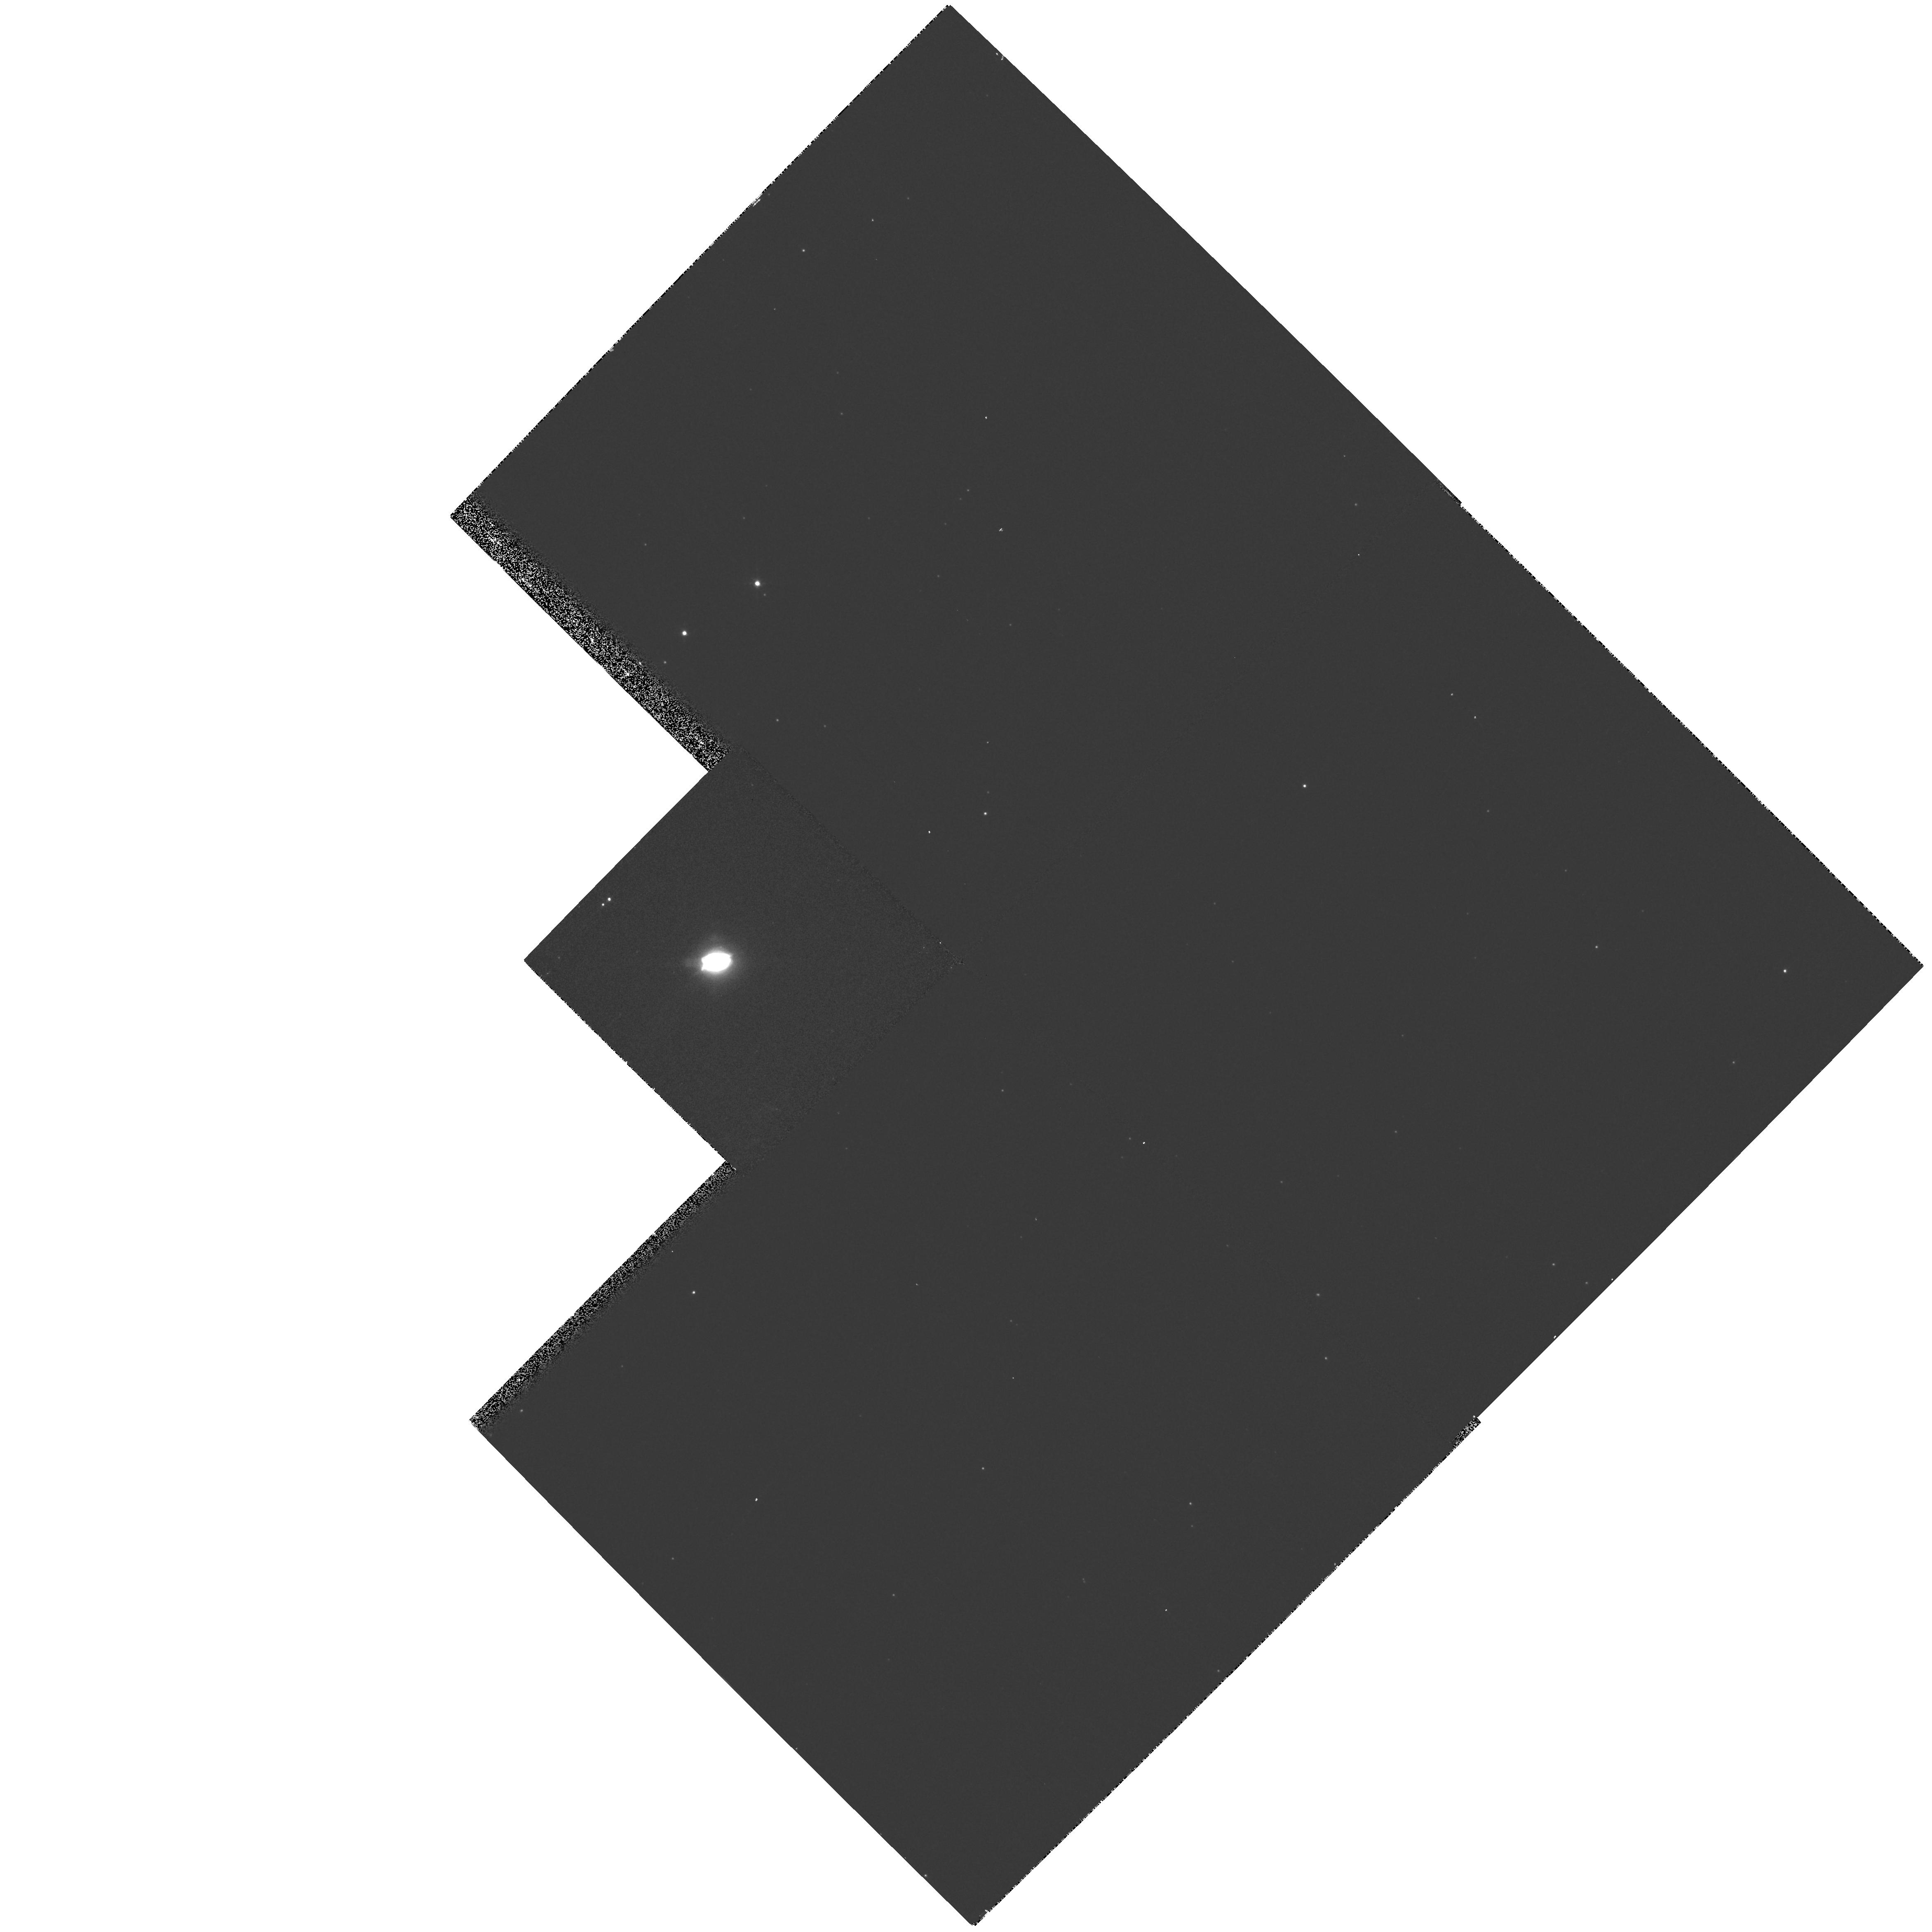
Target: PK089-05D1
Instrument: WFPC2/PC
Filter: F656N
Exposure: 4 min
Observation ID: hst_8307_02_wfpc2_pc_f656n_u59b02

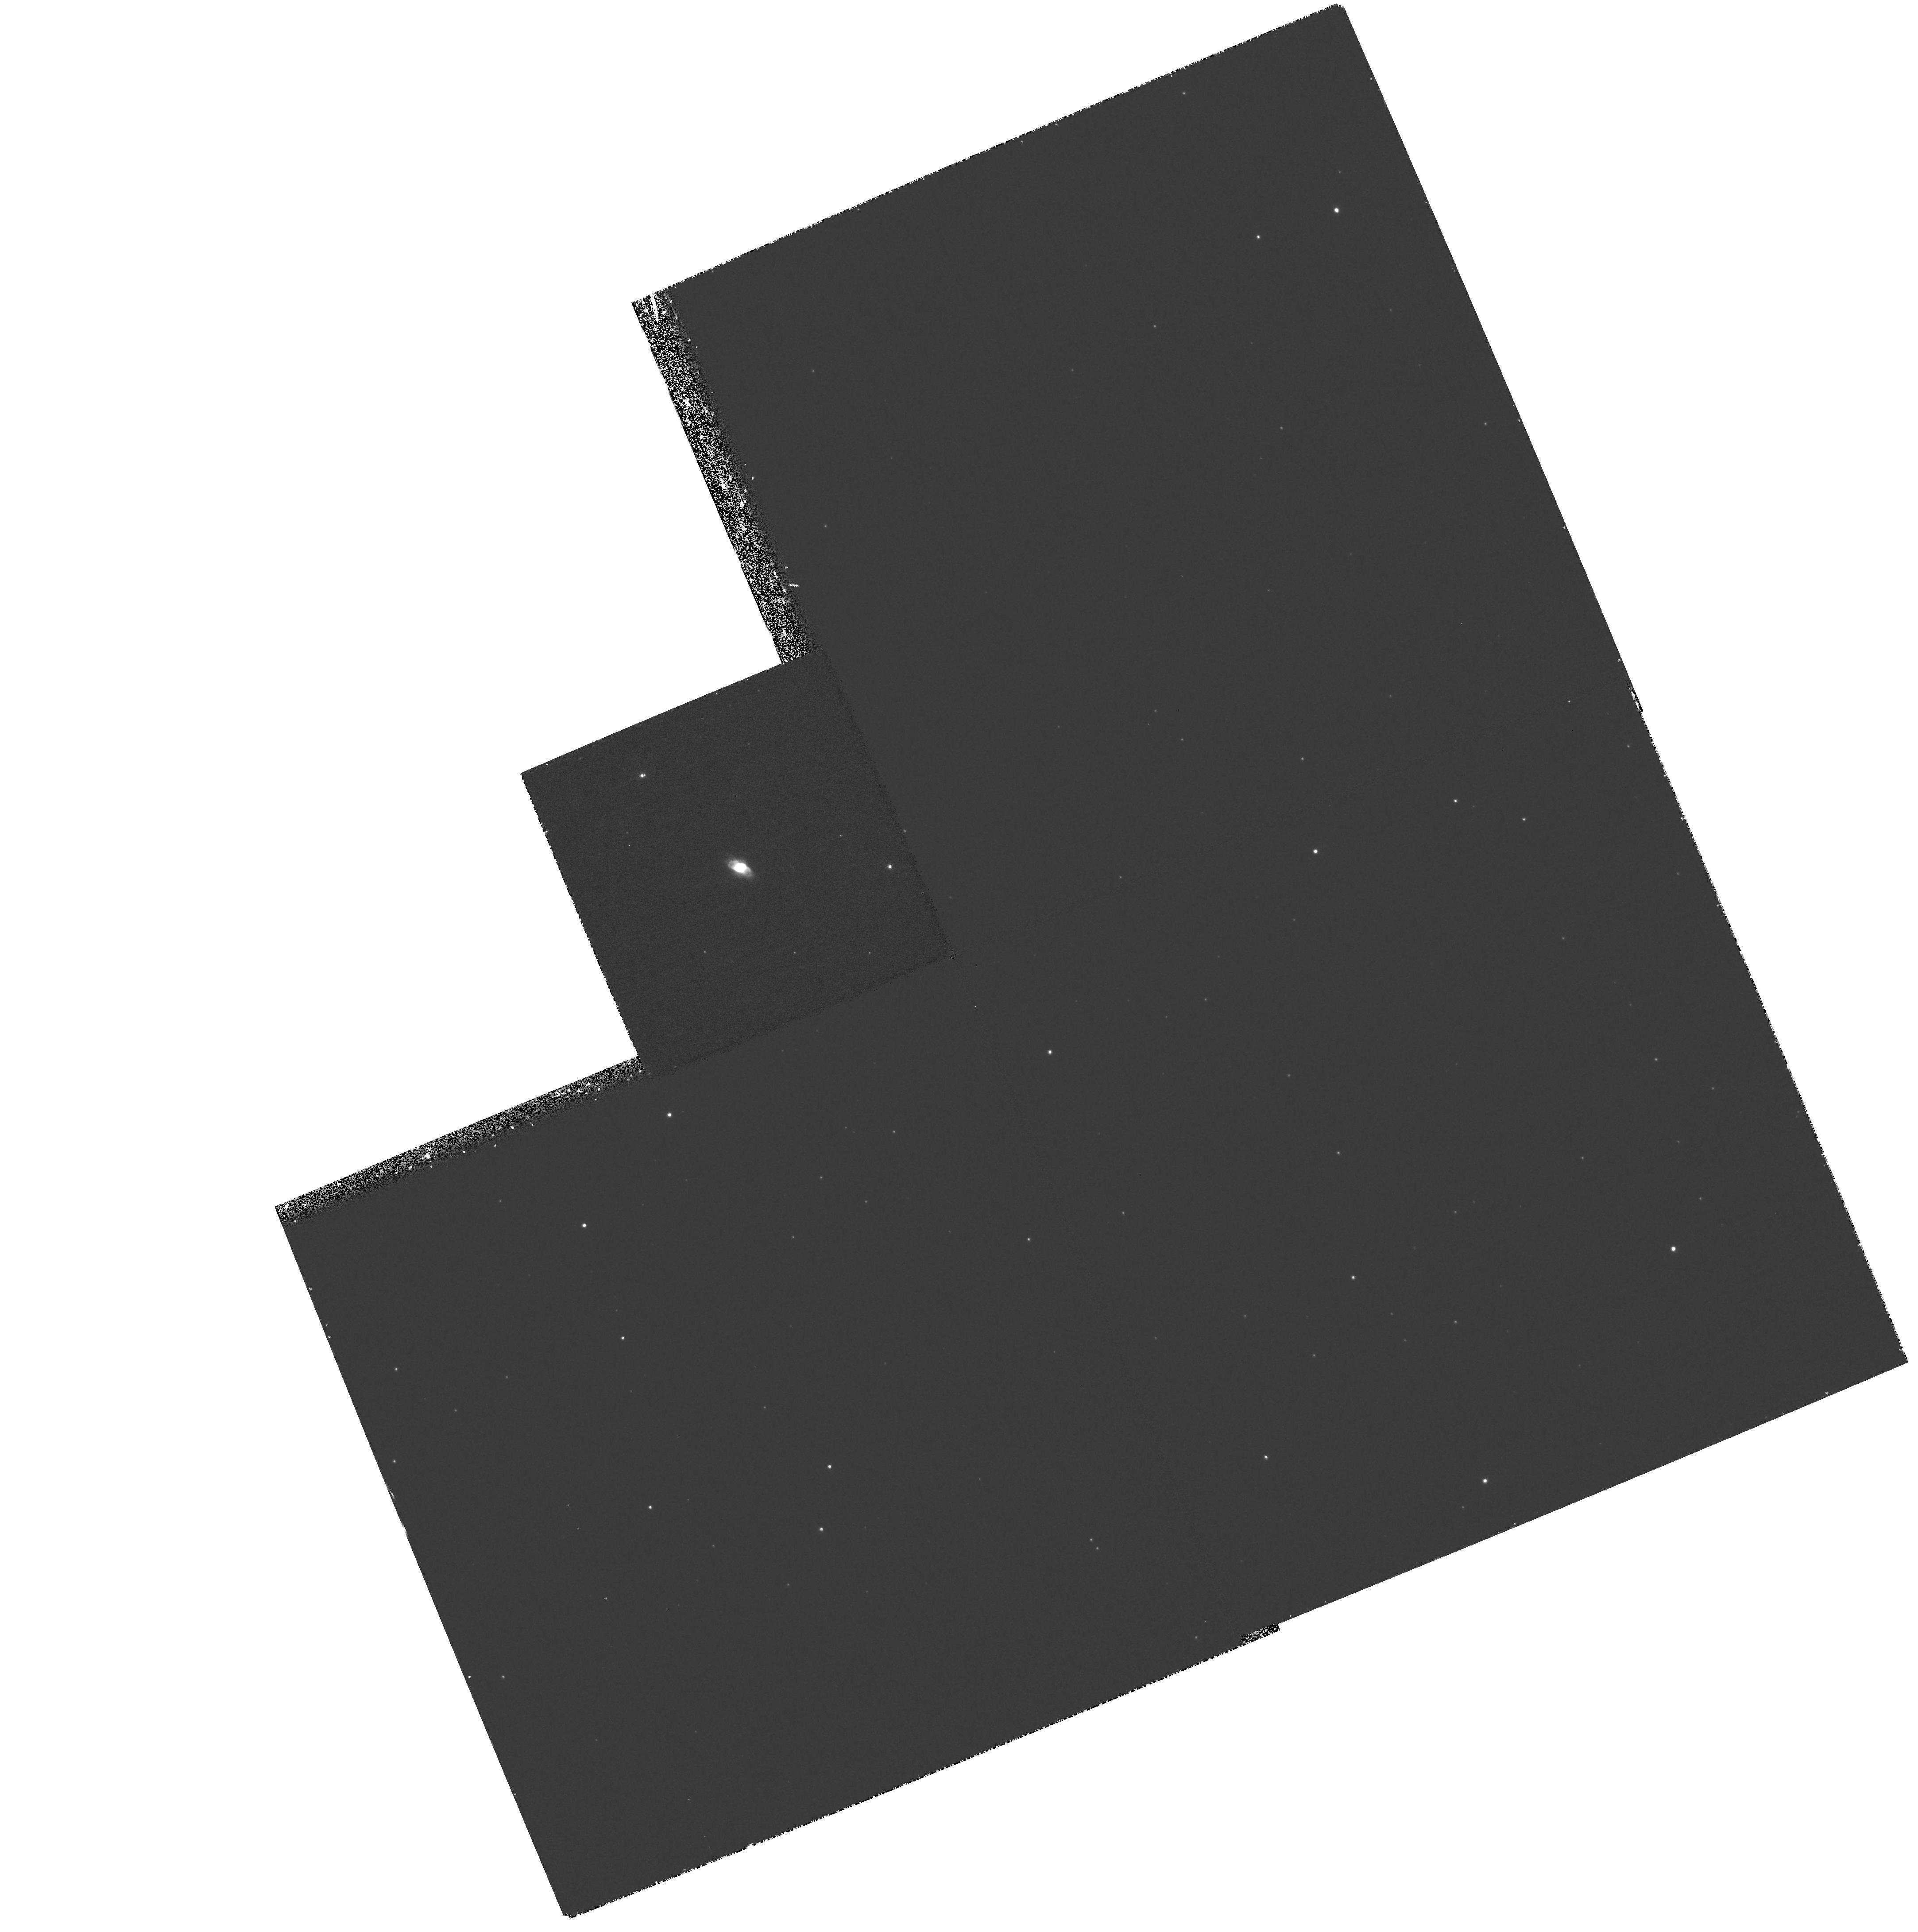
Target: PK057-01D1
Instrument: WFPC2/PC
Filter: F502N
Exposure: 30 min
Observation ID: hst_8307_07_wfpc2_pc_f502n_u59b07

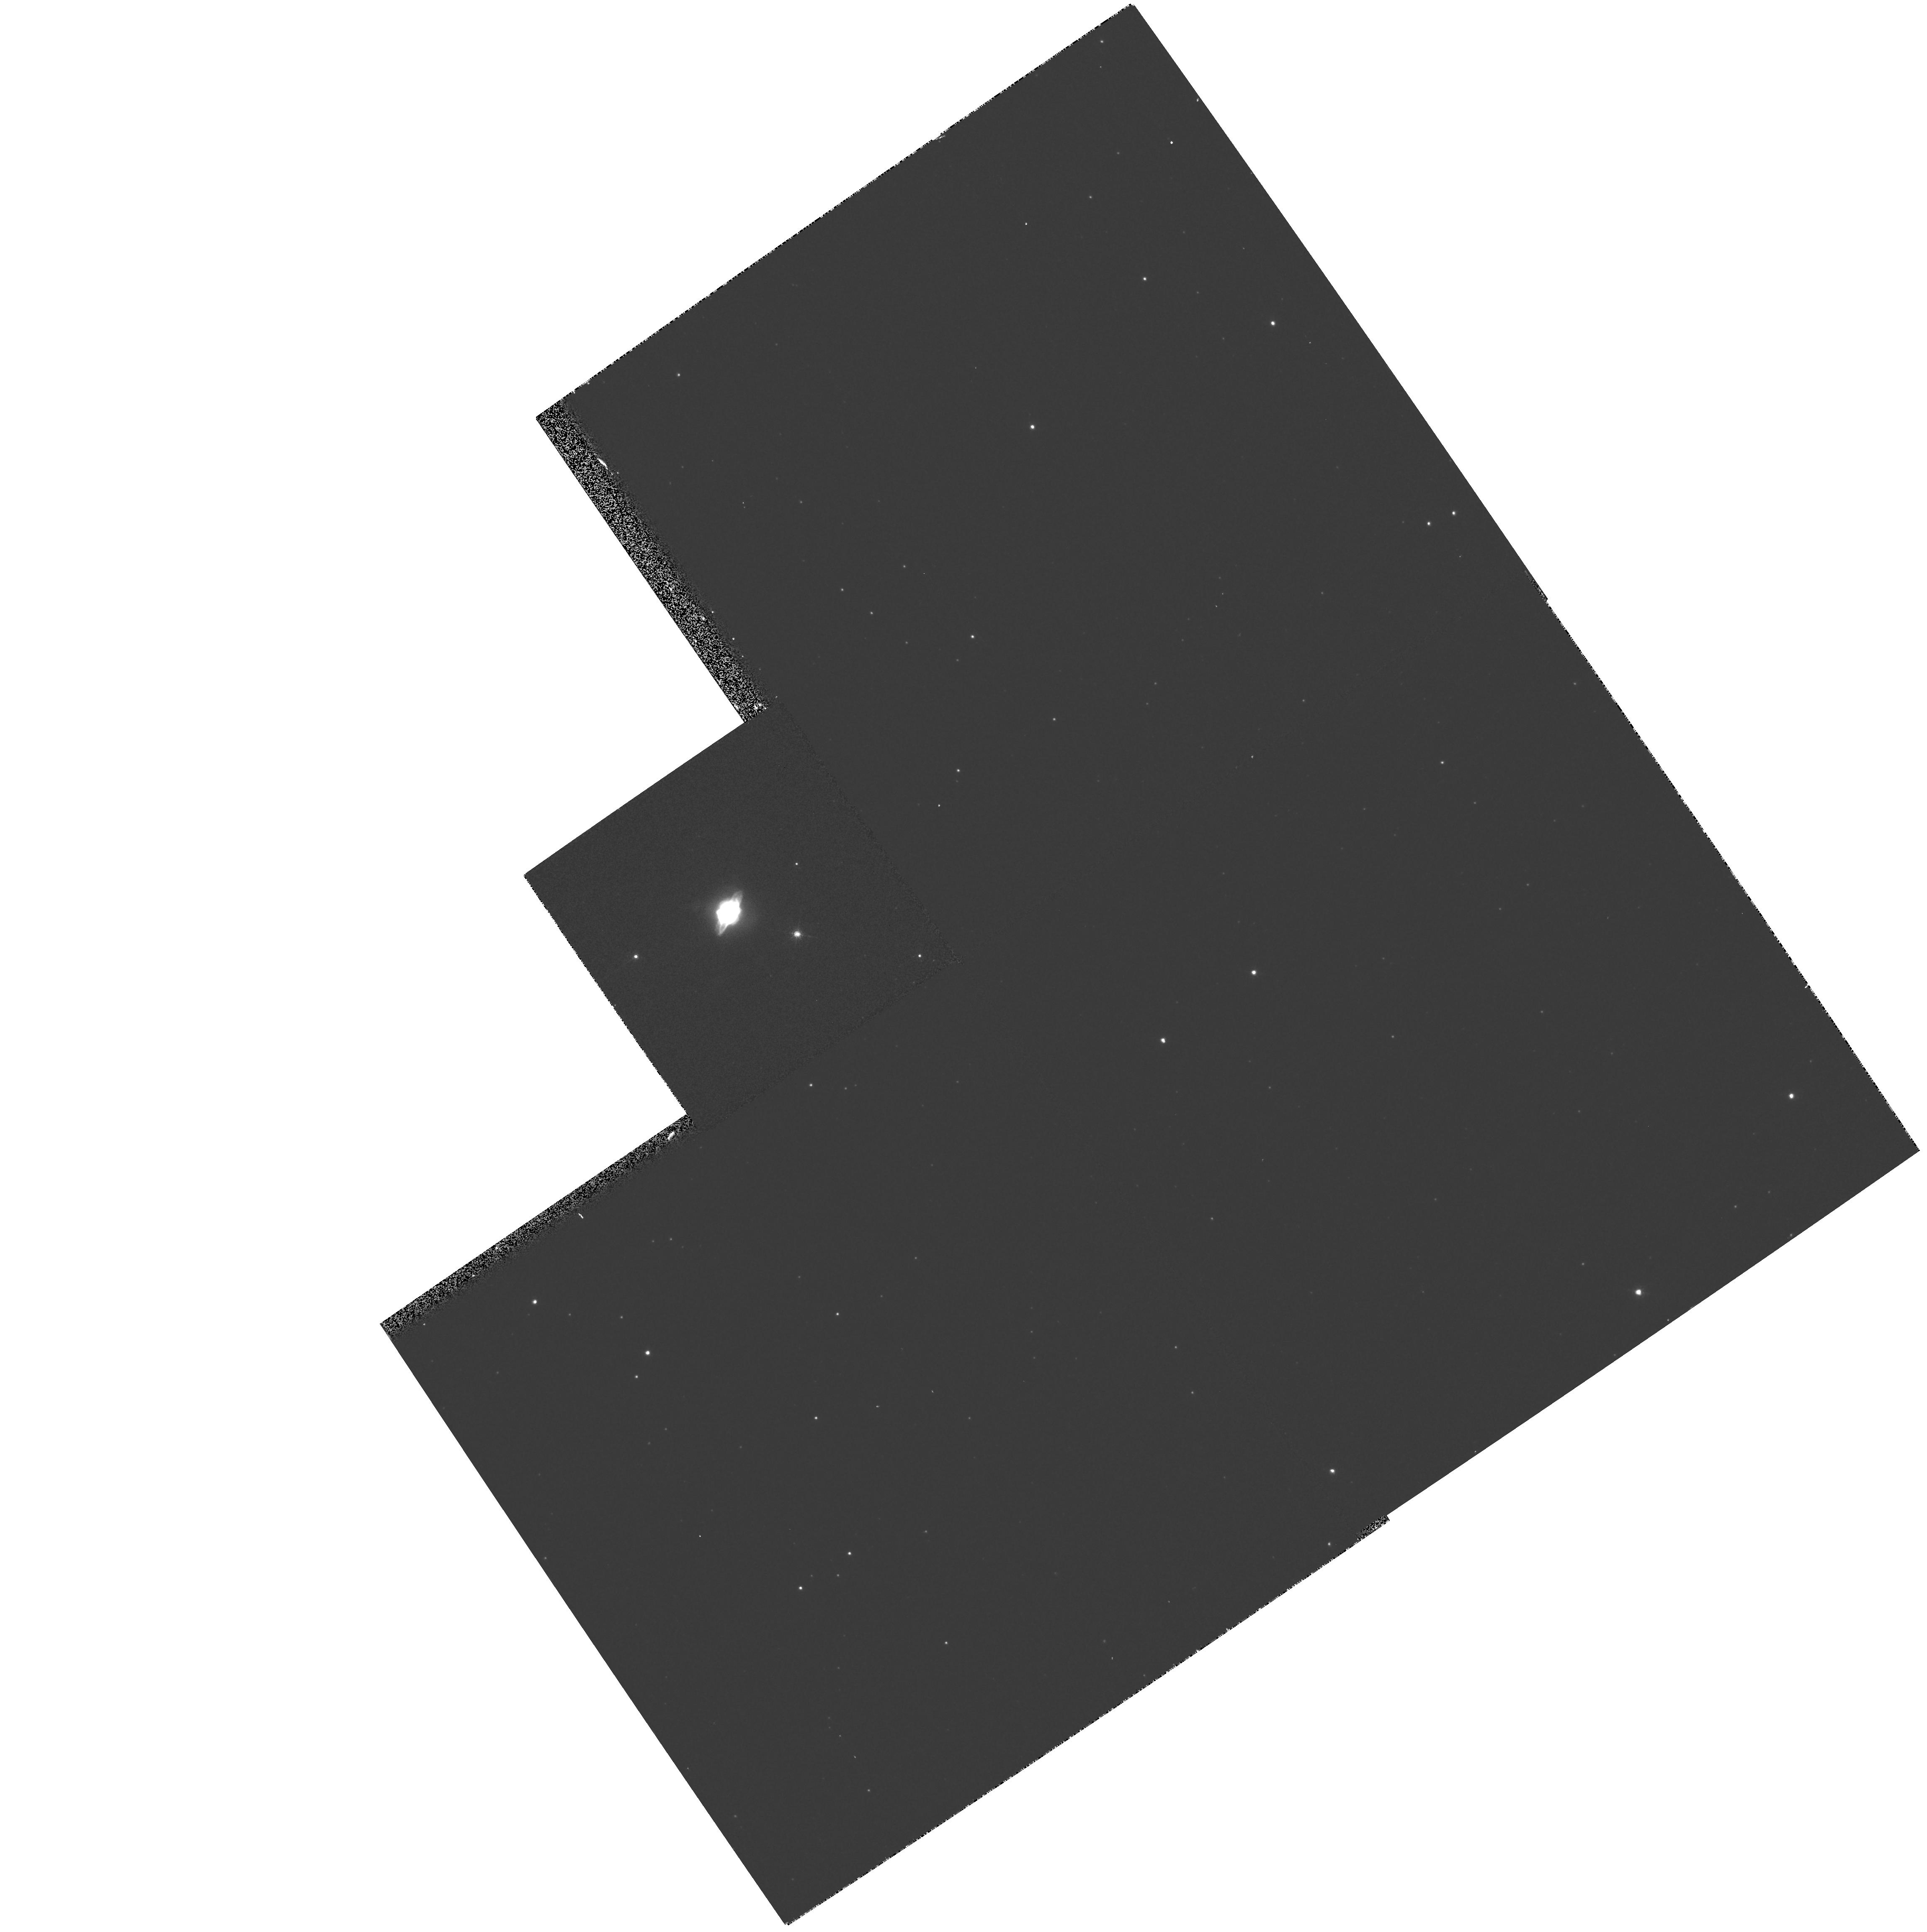
Target: PK019-05D1
Instrument: WFPC2/PC
Filter: F656N
Exposure: 4 min
Observation ID: hst_8307_03_wfpc2_pc_f656n_u59b03

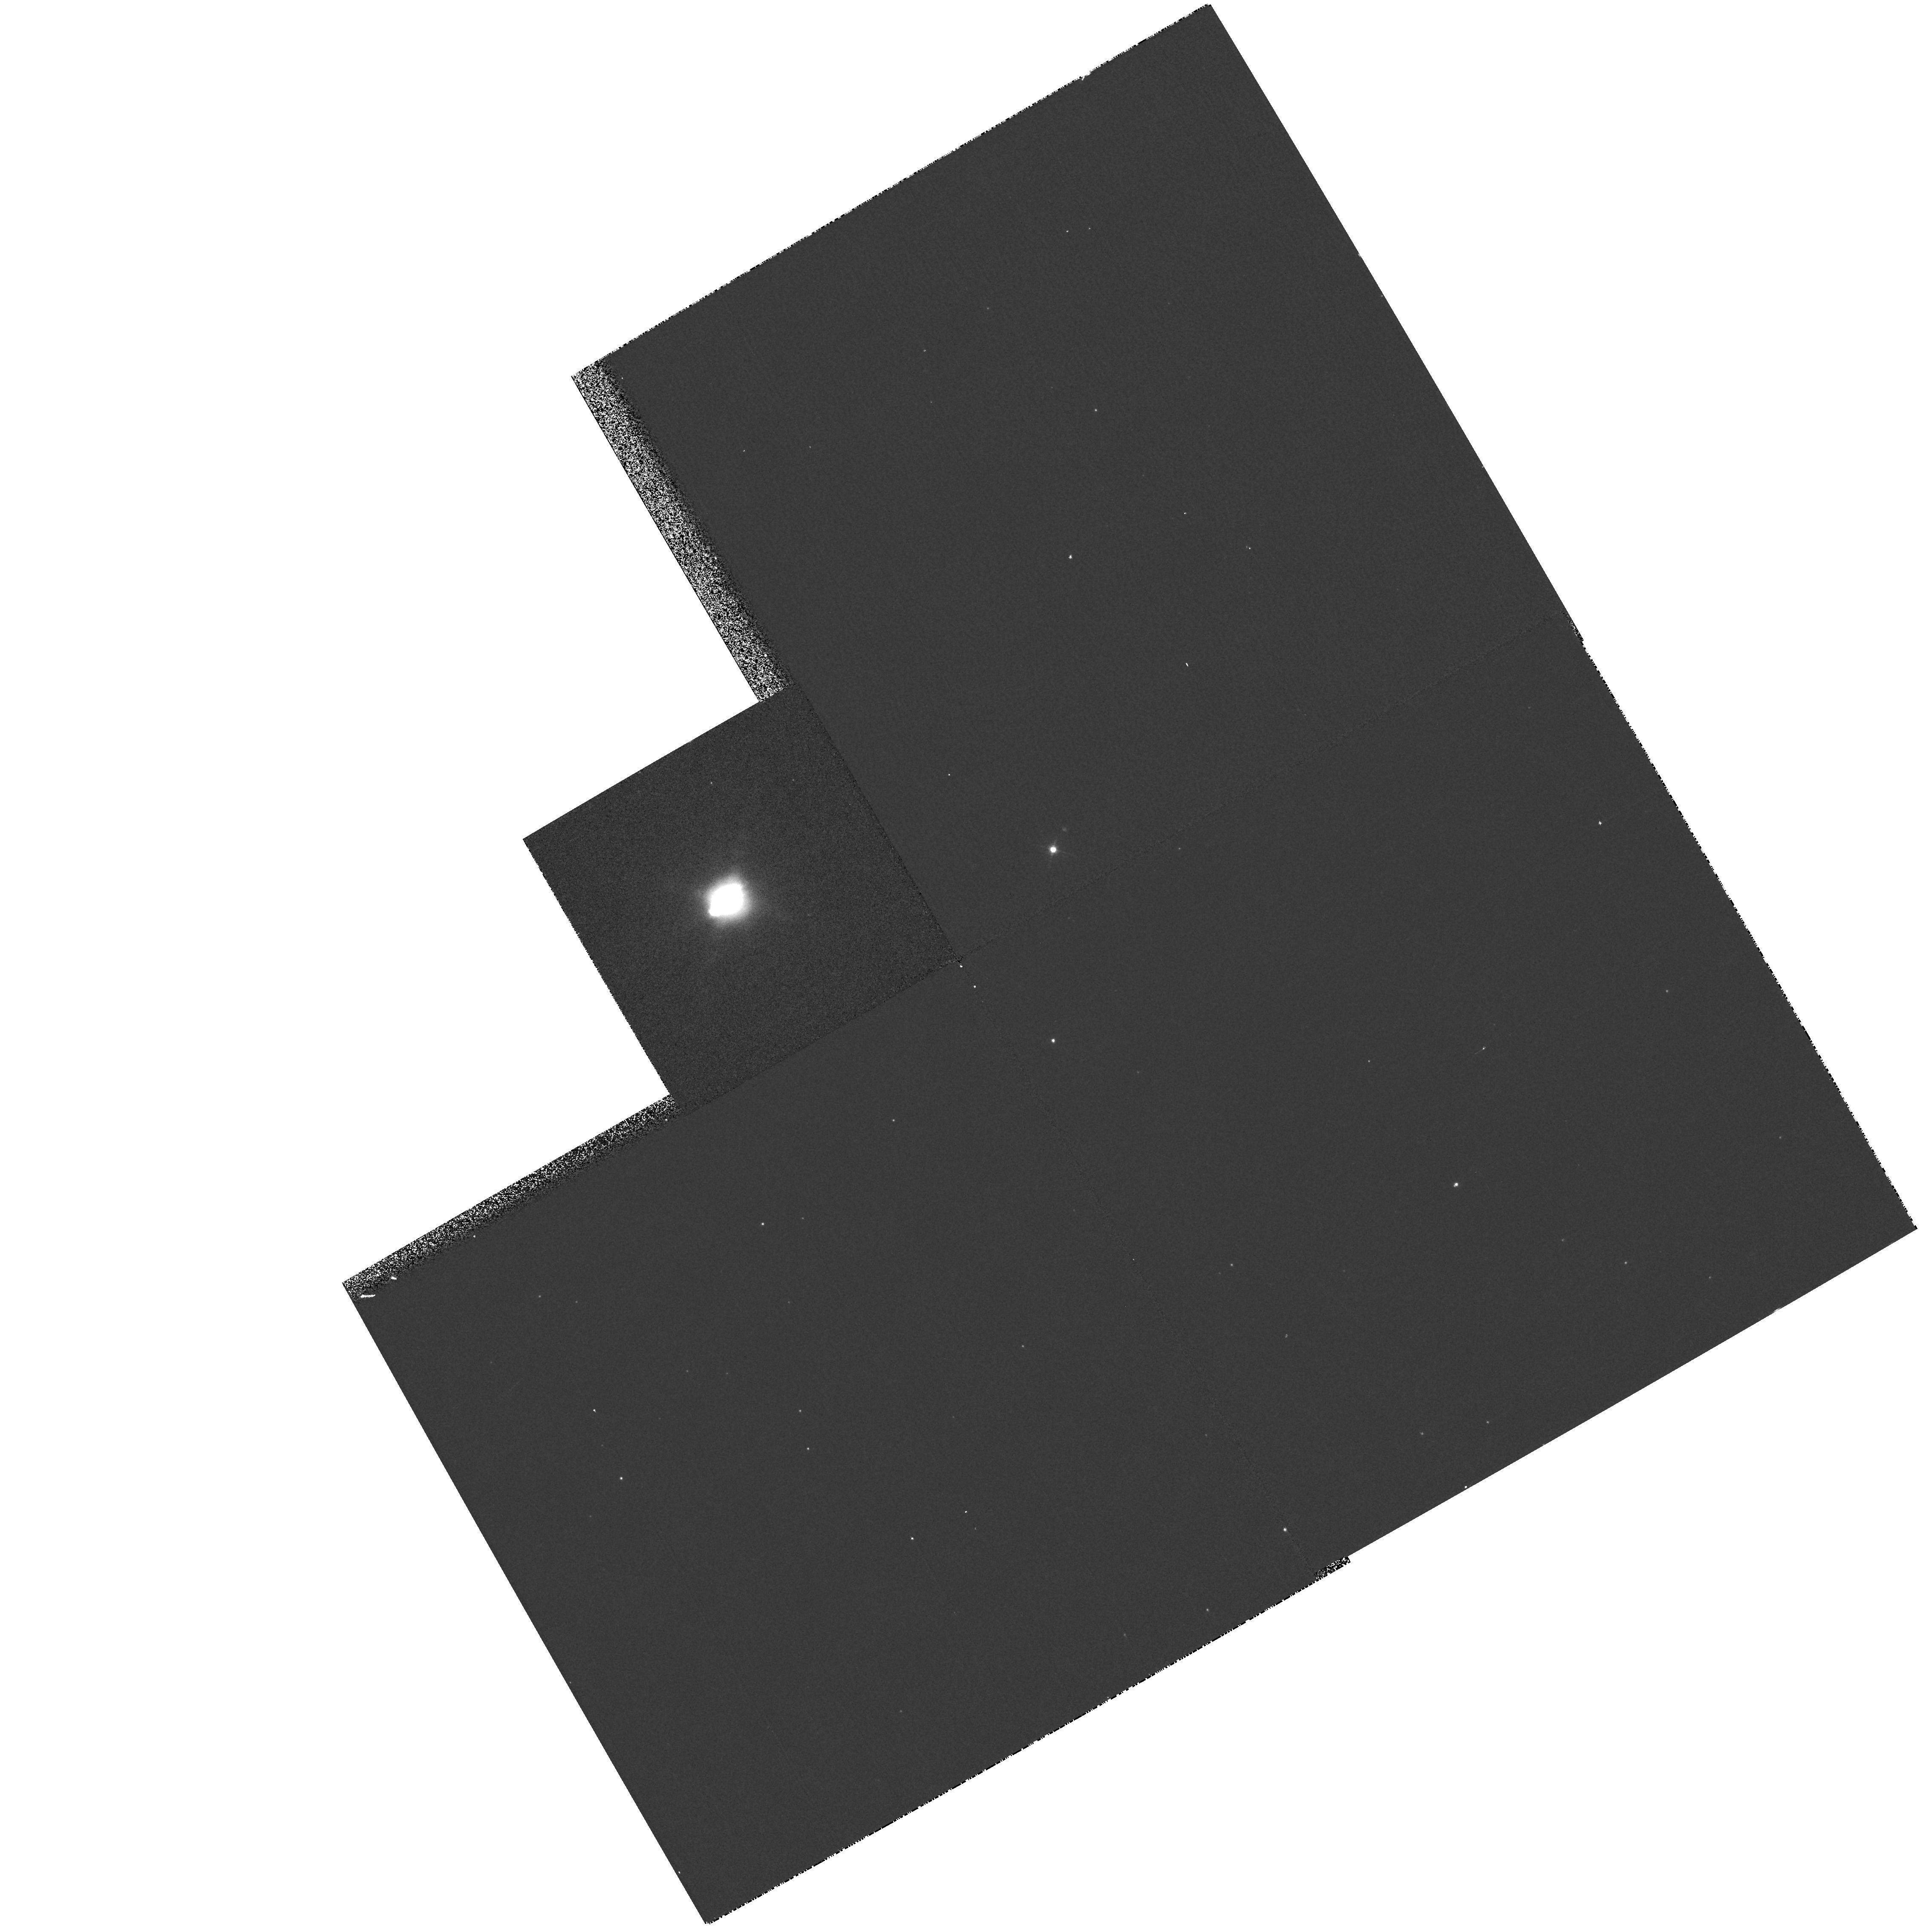
Target: PK037-06D1
Instrument: WFPC2/PC
Filter: F502N
Exposure: 3 min
Observation ID: hst_8307_01_wfpc2_pc_f502n_u59b01

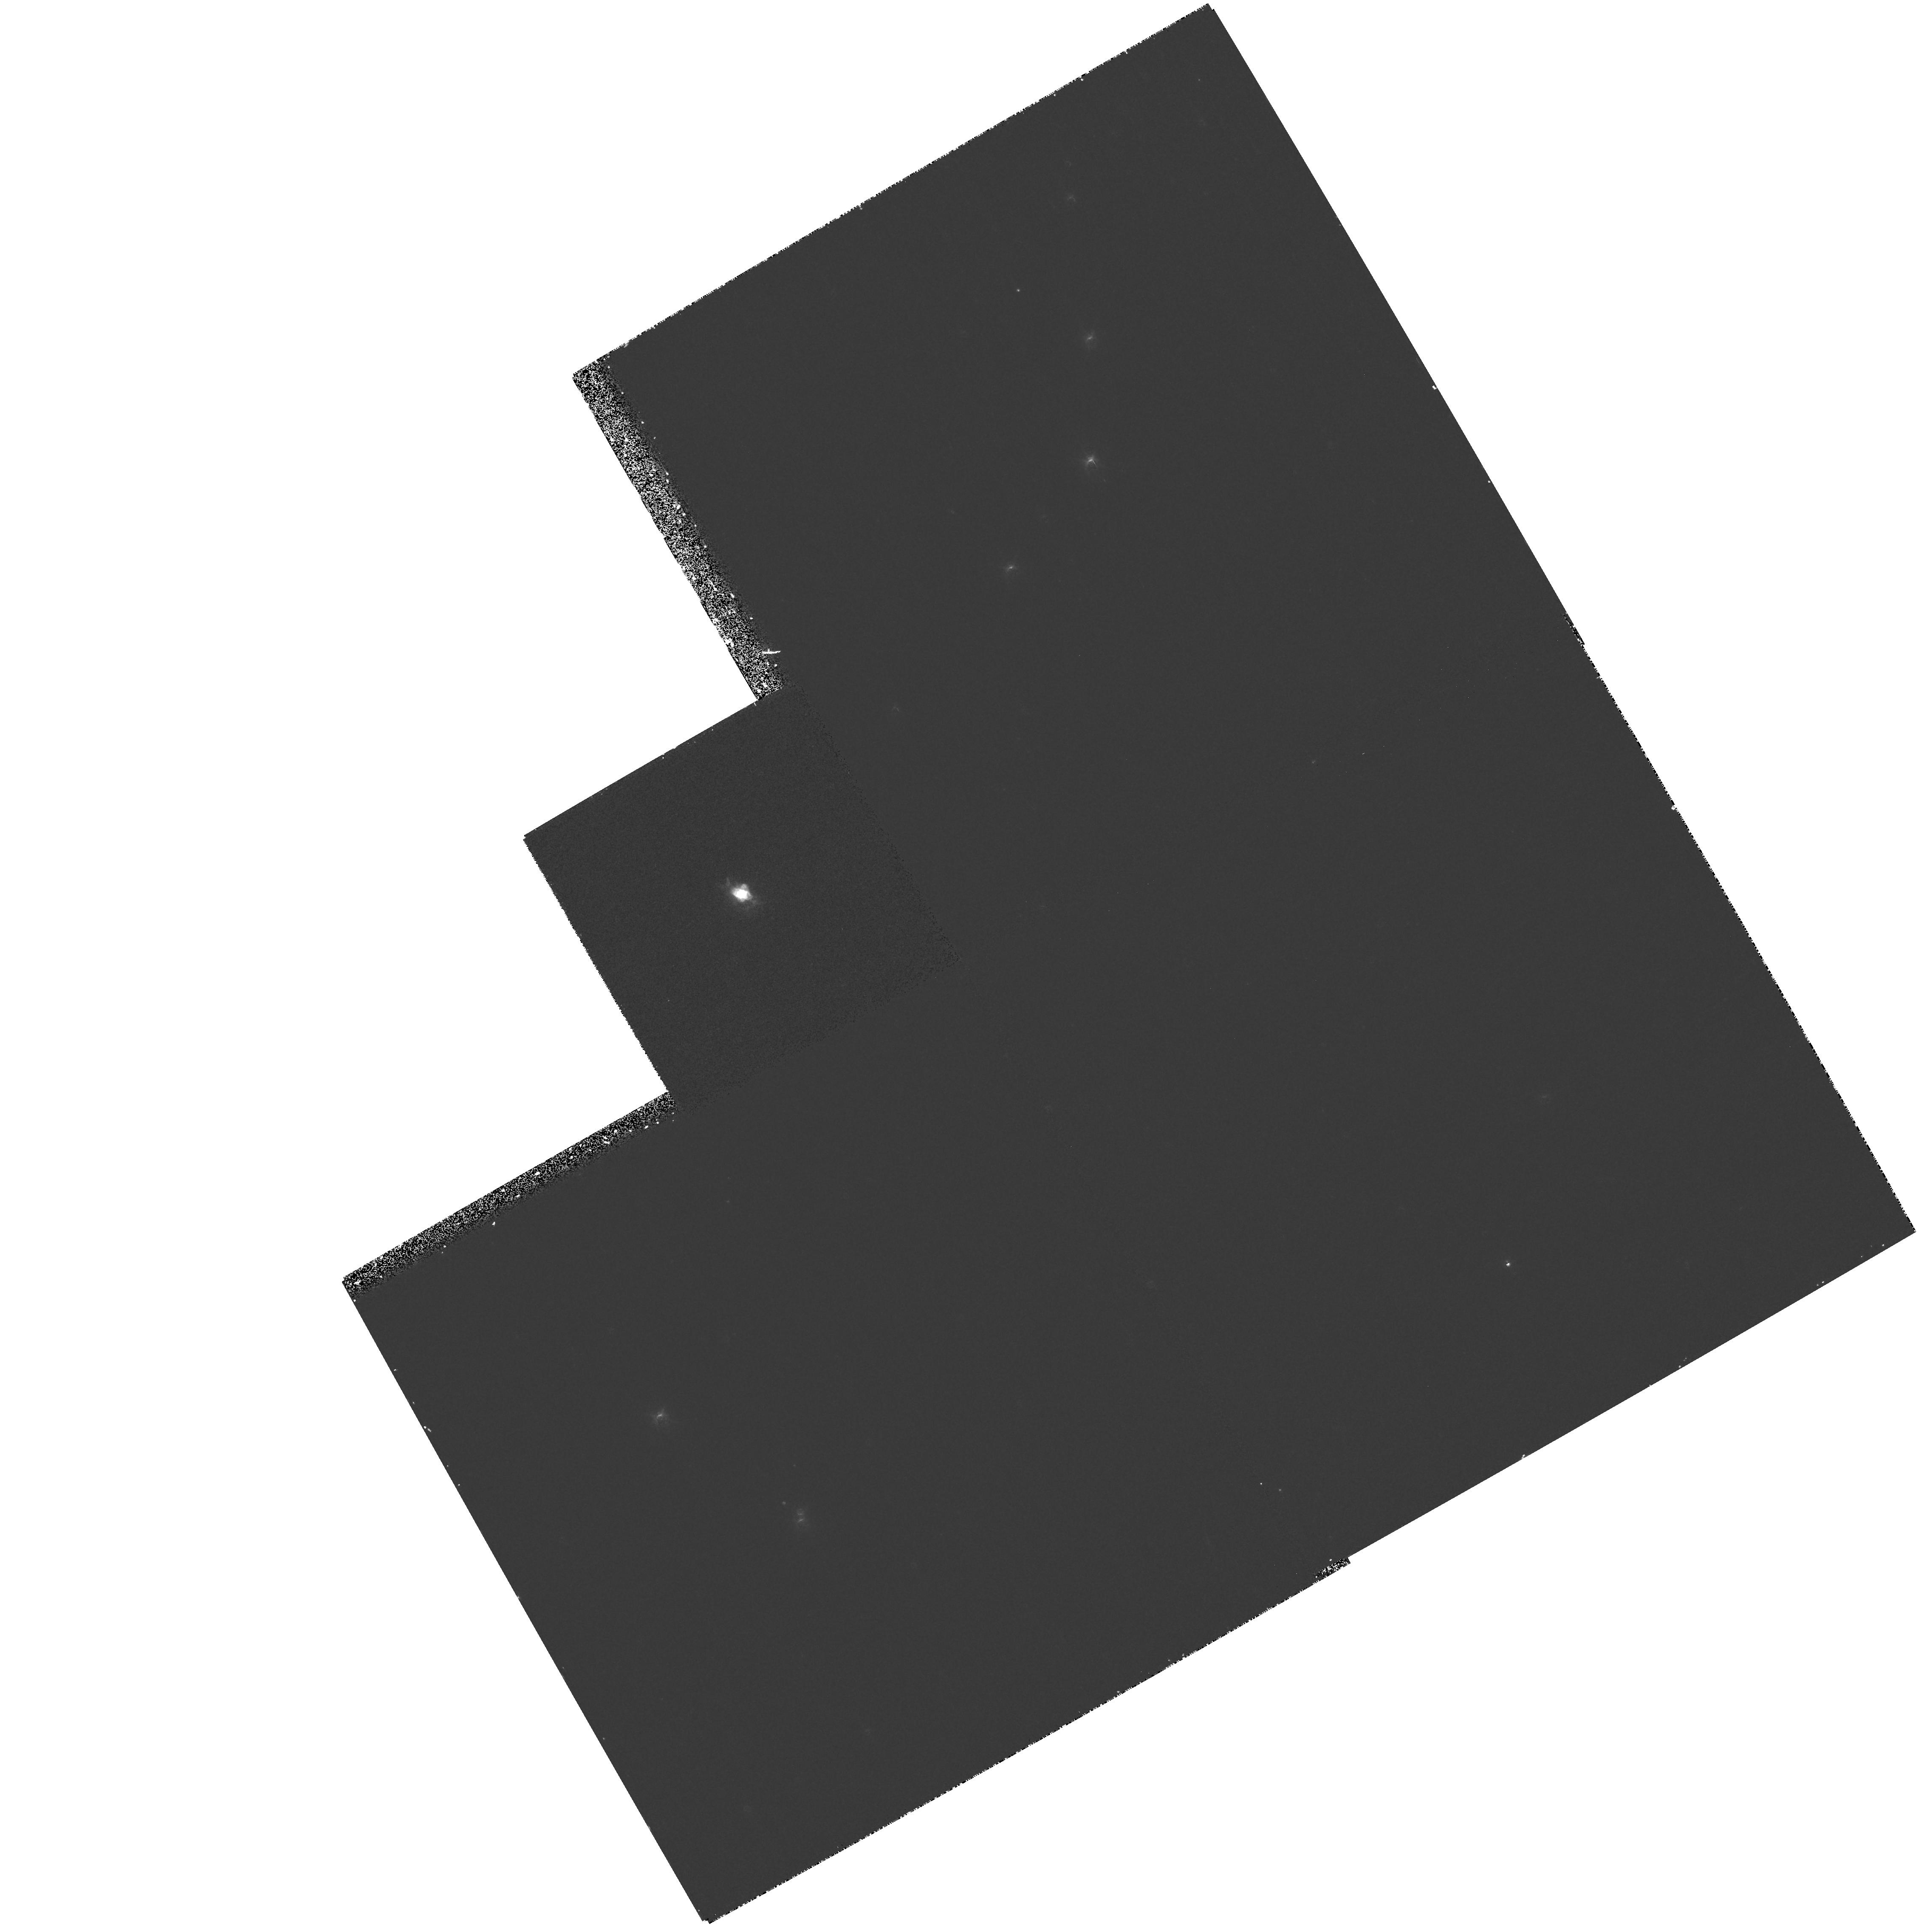
Target: PK071-02D1
Instrument: WFPC2/PC
Filter: F658N
Exposure: 30 min
Observation ID: hst_8307_05_wfpc2_pc_f658n_u59b05

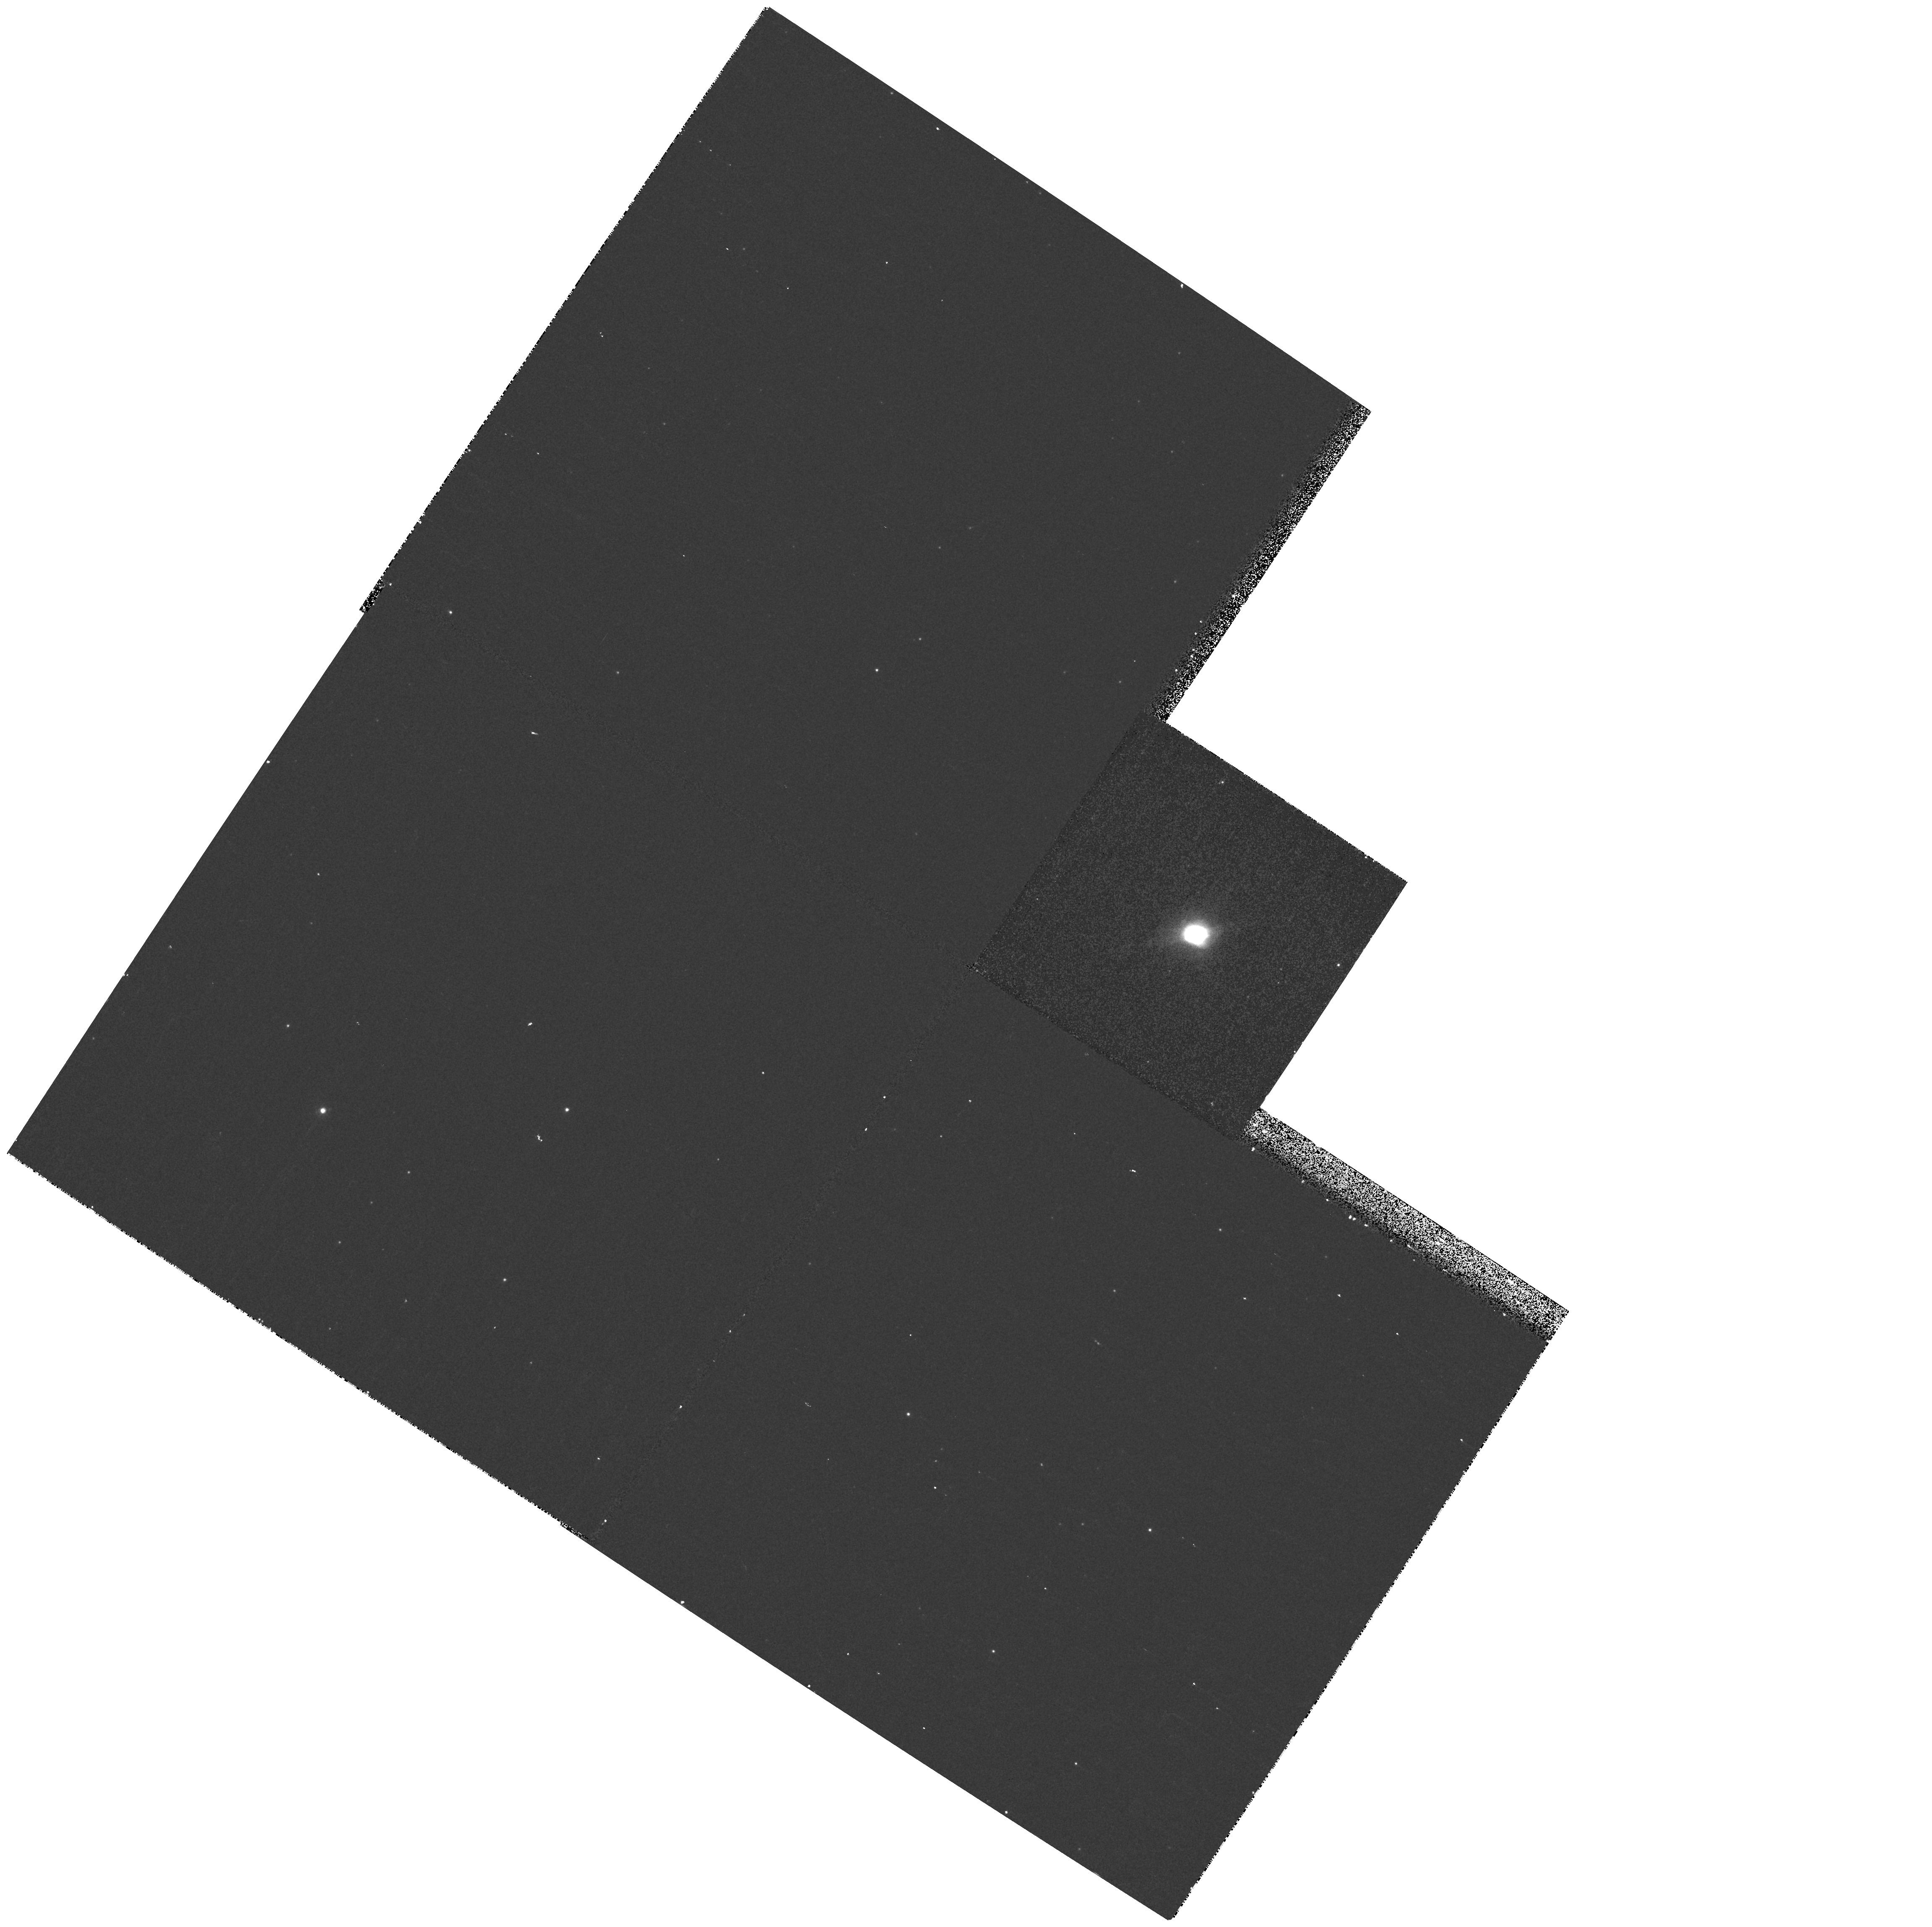
Target: PK027+04D1
Instrument: WFPC2/PC
Filter: F656N
Exposure: 9 min
Observation ID: hst_8307_06_wfpc2_pc_f656n_u59b06

Morphology of High Radio Surface Brightness Planetary Nebulae (PI: Kwok, Sun)

The morphological transformation from the spherically symmetric circumstellar envelopes of AGB stars to the complex, bipolar structures of planetary nebulae has remained one of the major unresolved problems in the late stages of stellar evolution. Recent HST observations of proto-planetary nebulae and planetary nebulae have found evidence for jets and radial filaments suggesting that non-isotropic outflows are occuring during the early stages of planetary nebula evolution. However, the morphology of very young planetary nebulae have not been extensively studied by the HST. In this proposal, we have selected a group of compact (< 2^ ) and high radio surface brightness planetary nebulae to image in three narrow bands (HAlpha, N ii, and O iii) to determi ne the morphological structures as a function of ionization. With these images, we should be able to detect any previously unseen haloes, arcs, jets, and knots, and derive the physical conditions of these features at the ea rliest stage of PN evolution.